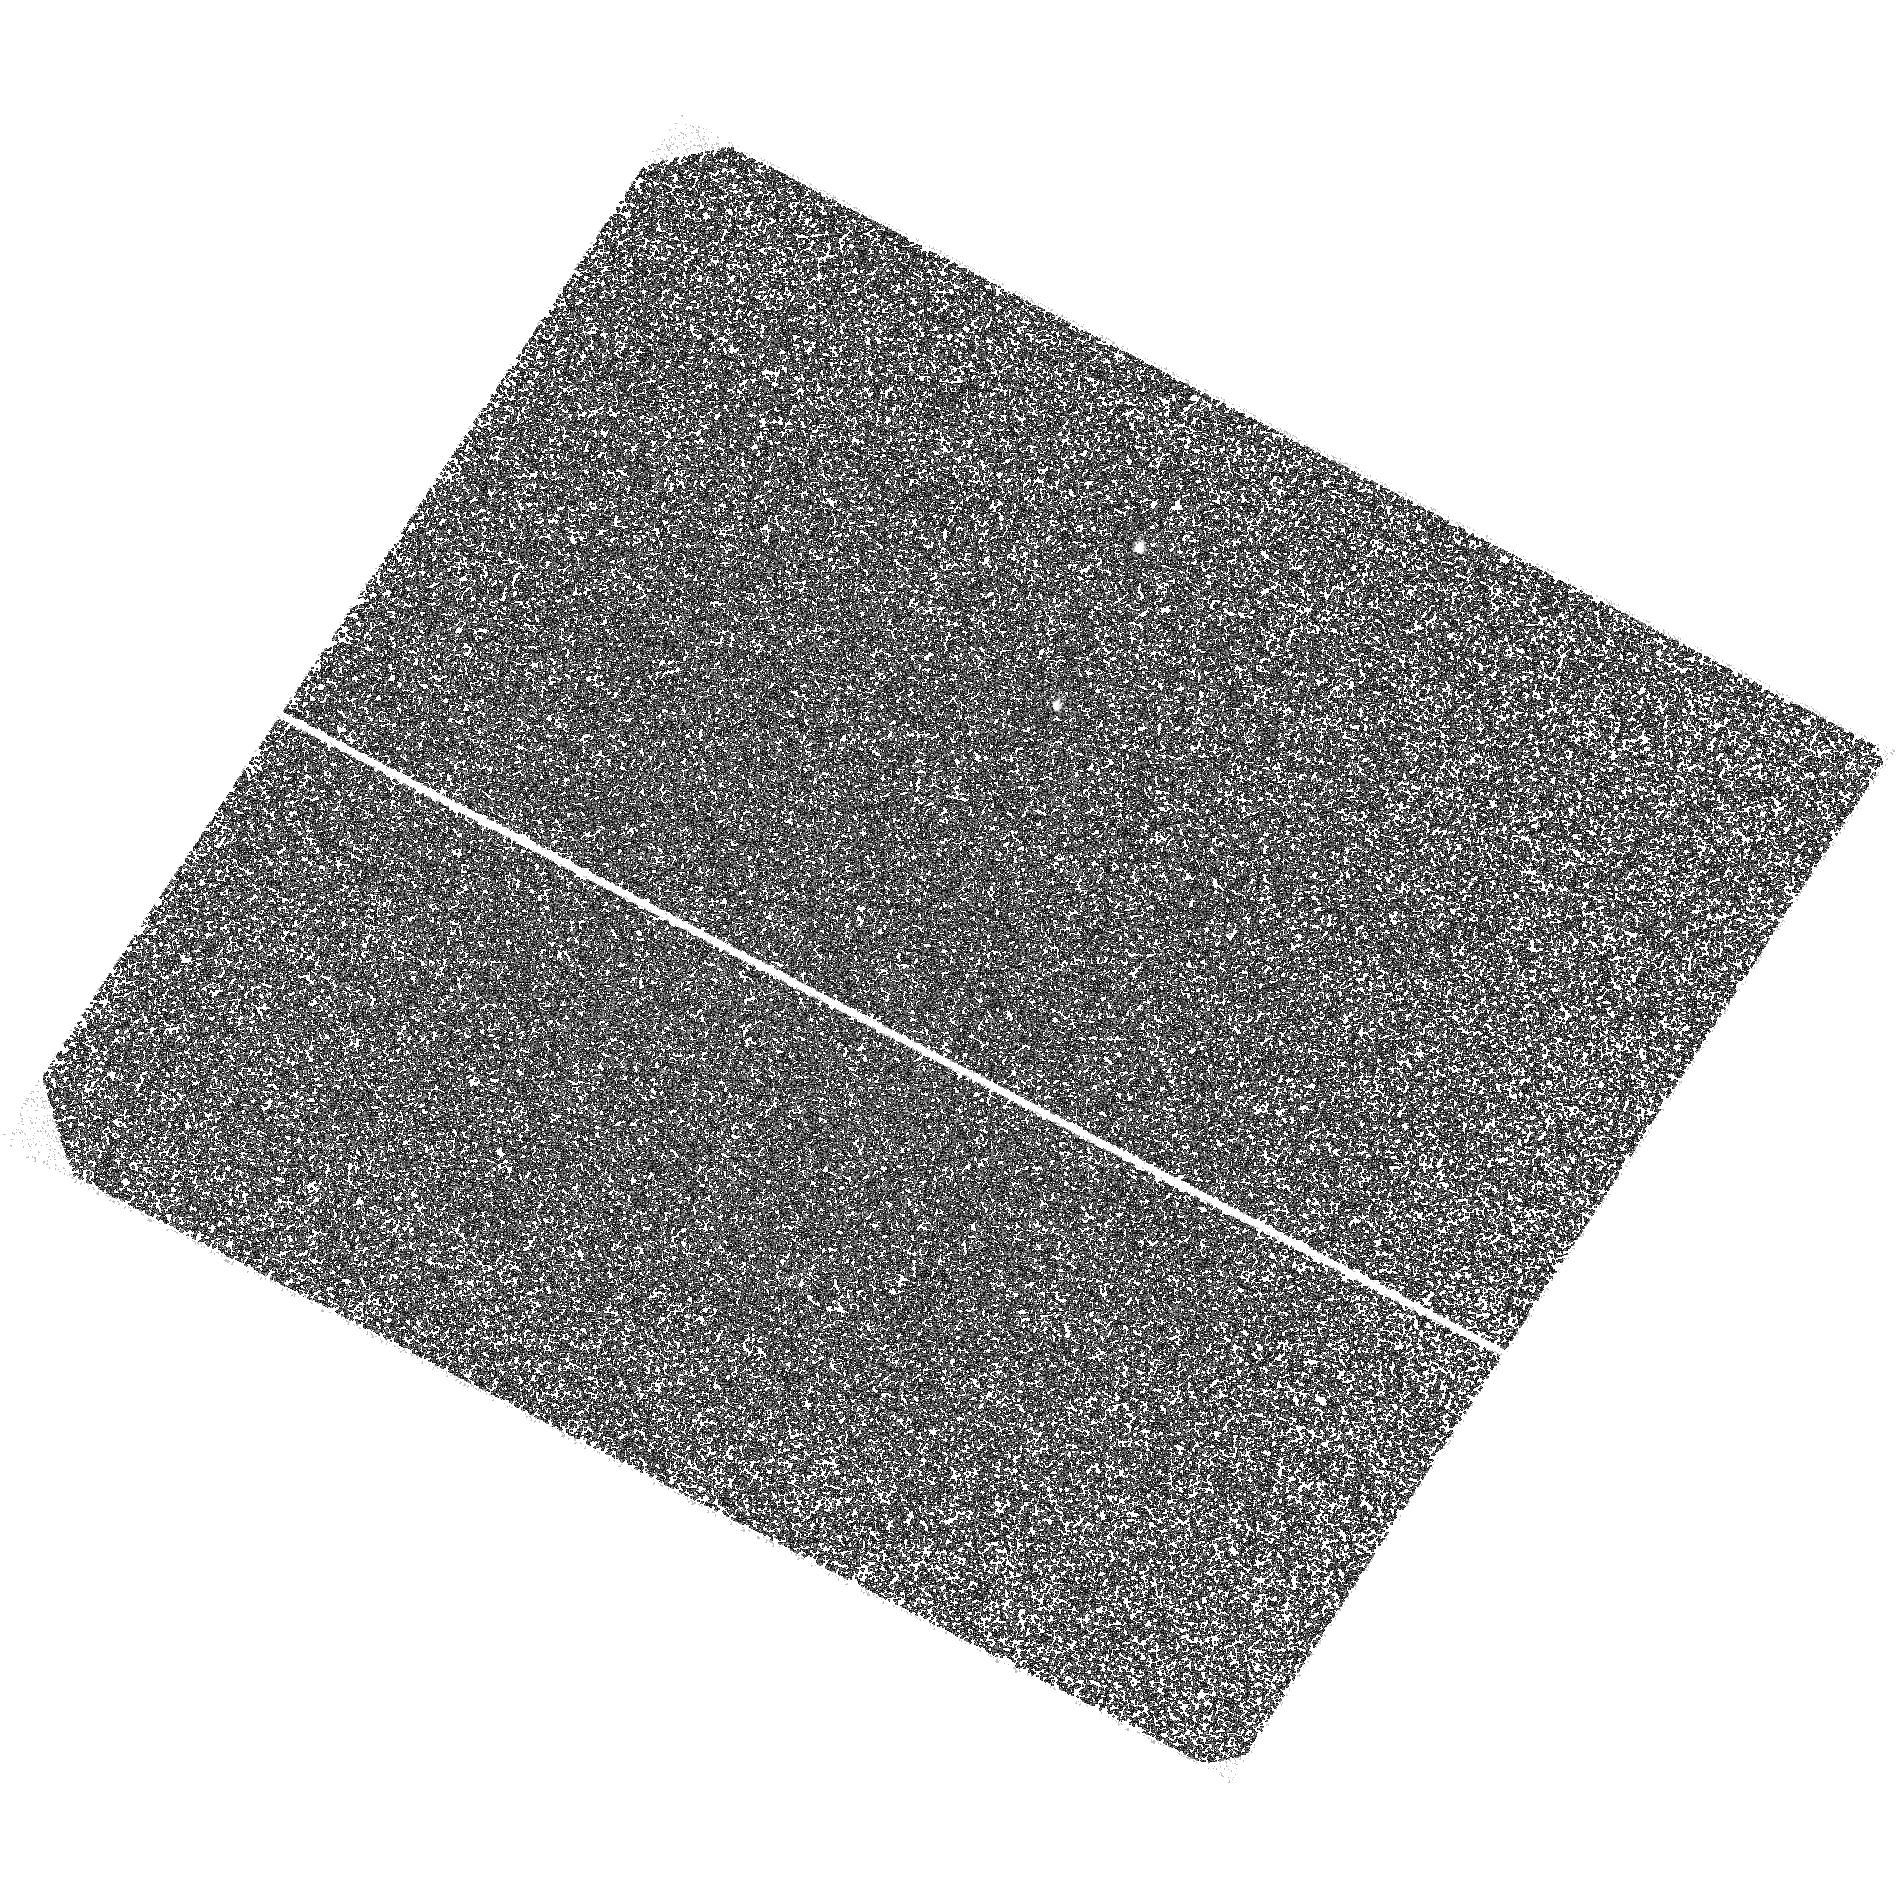
Target: PSR1055-52
Instrument: ACS/SBC
Filter: F140LP
Exposure: 1.5 h
Observation ID: hst_11154_02_acs_sbc_f140lp_ja0z02

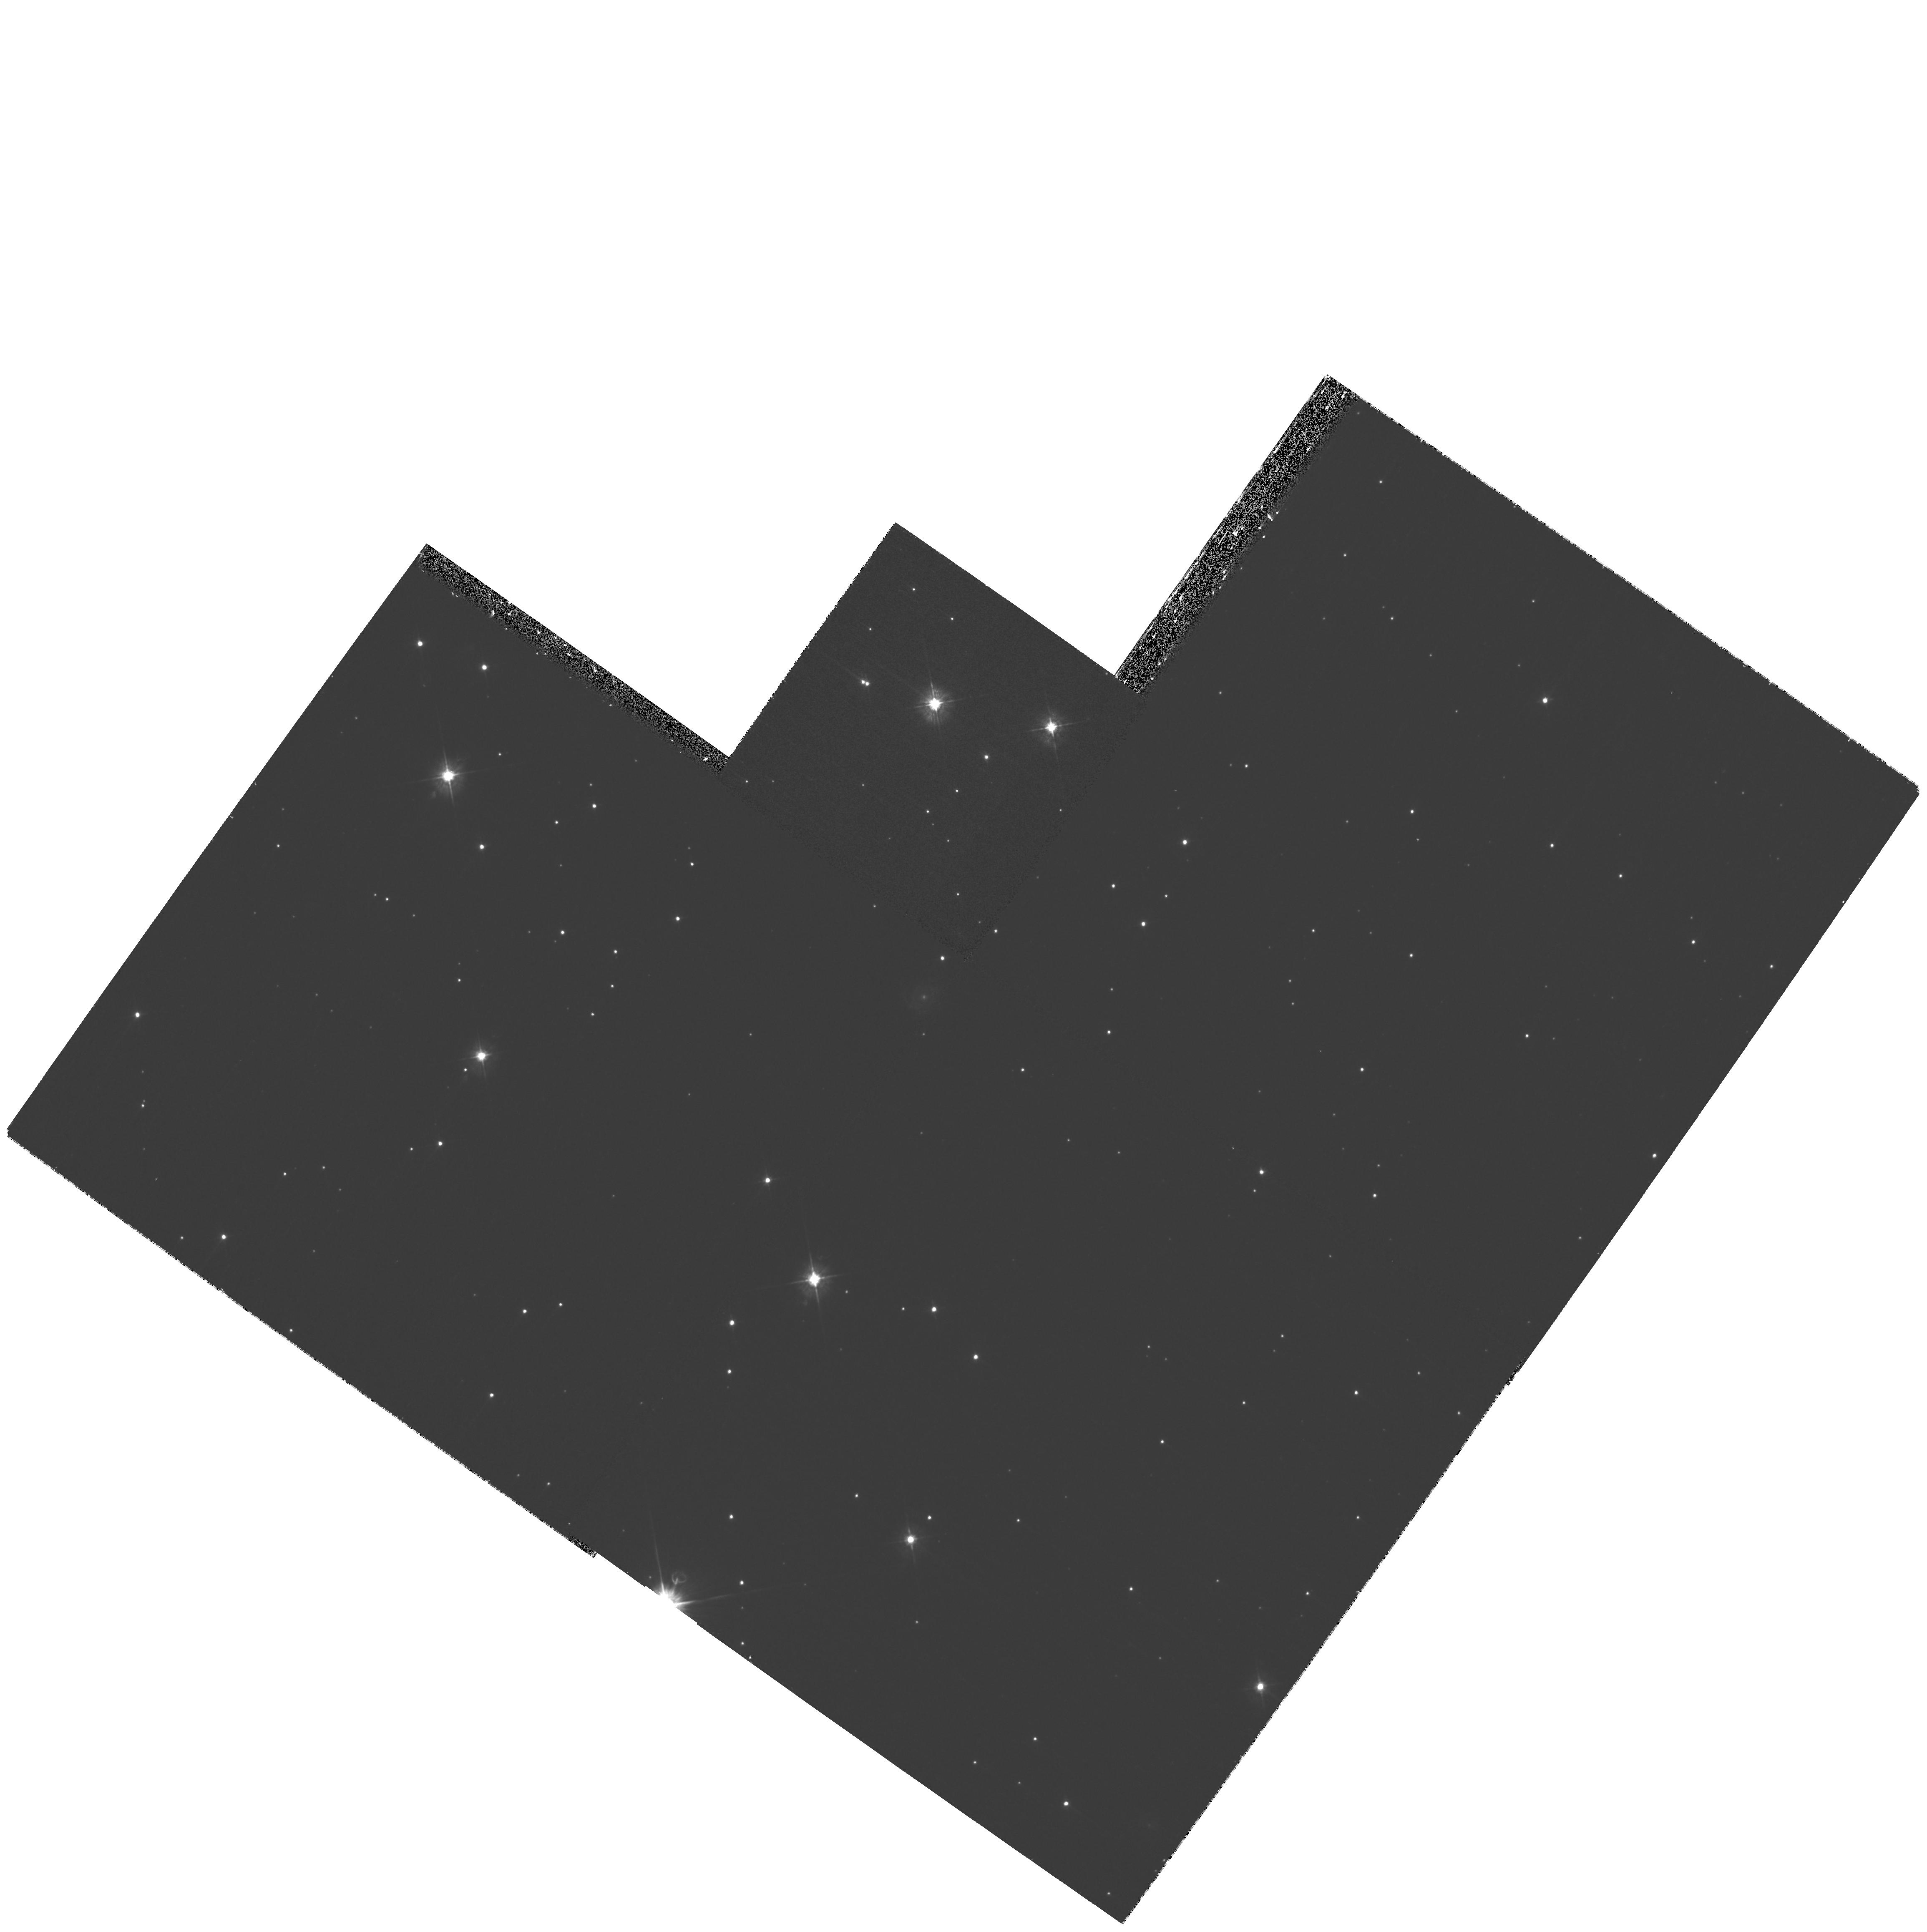
Target: PSR1055-52
Instrument: WFPC2/PC
Filter: F450W
Exposure: 30 min
Observation ID: hst_11154_01_wfpc2_pc_f450w_ua0z01

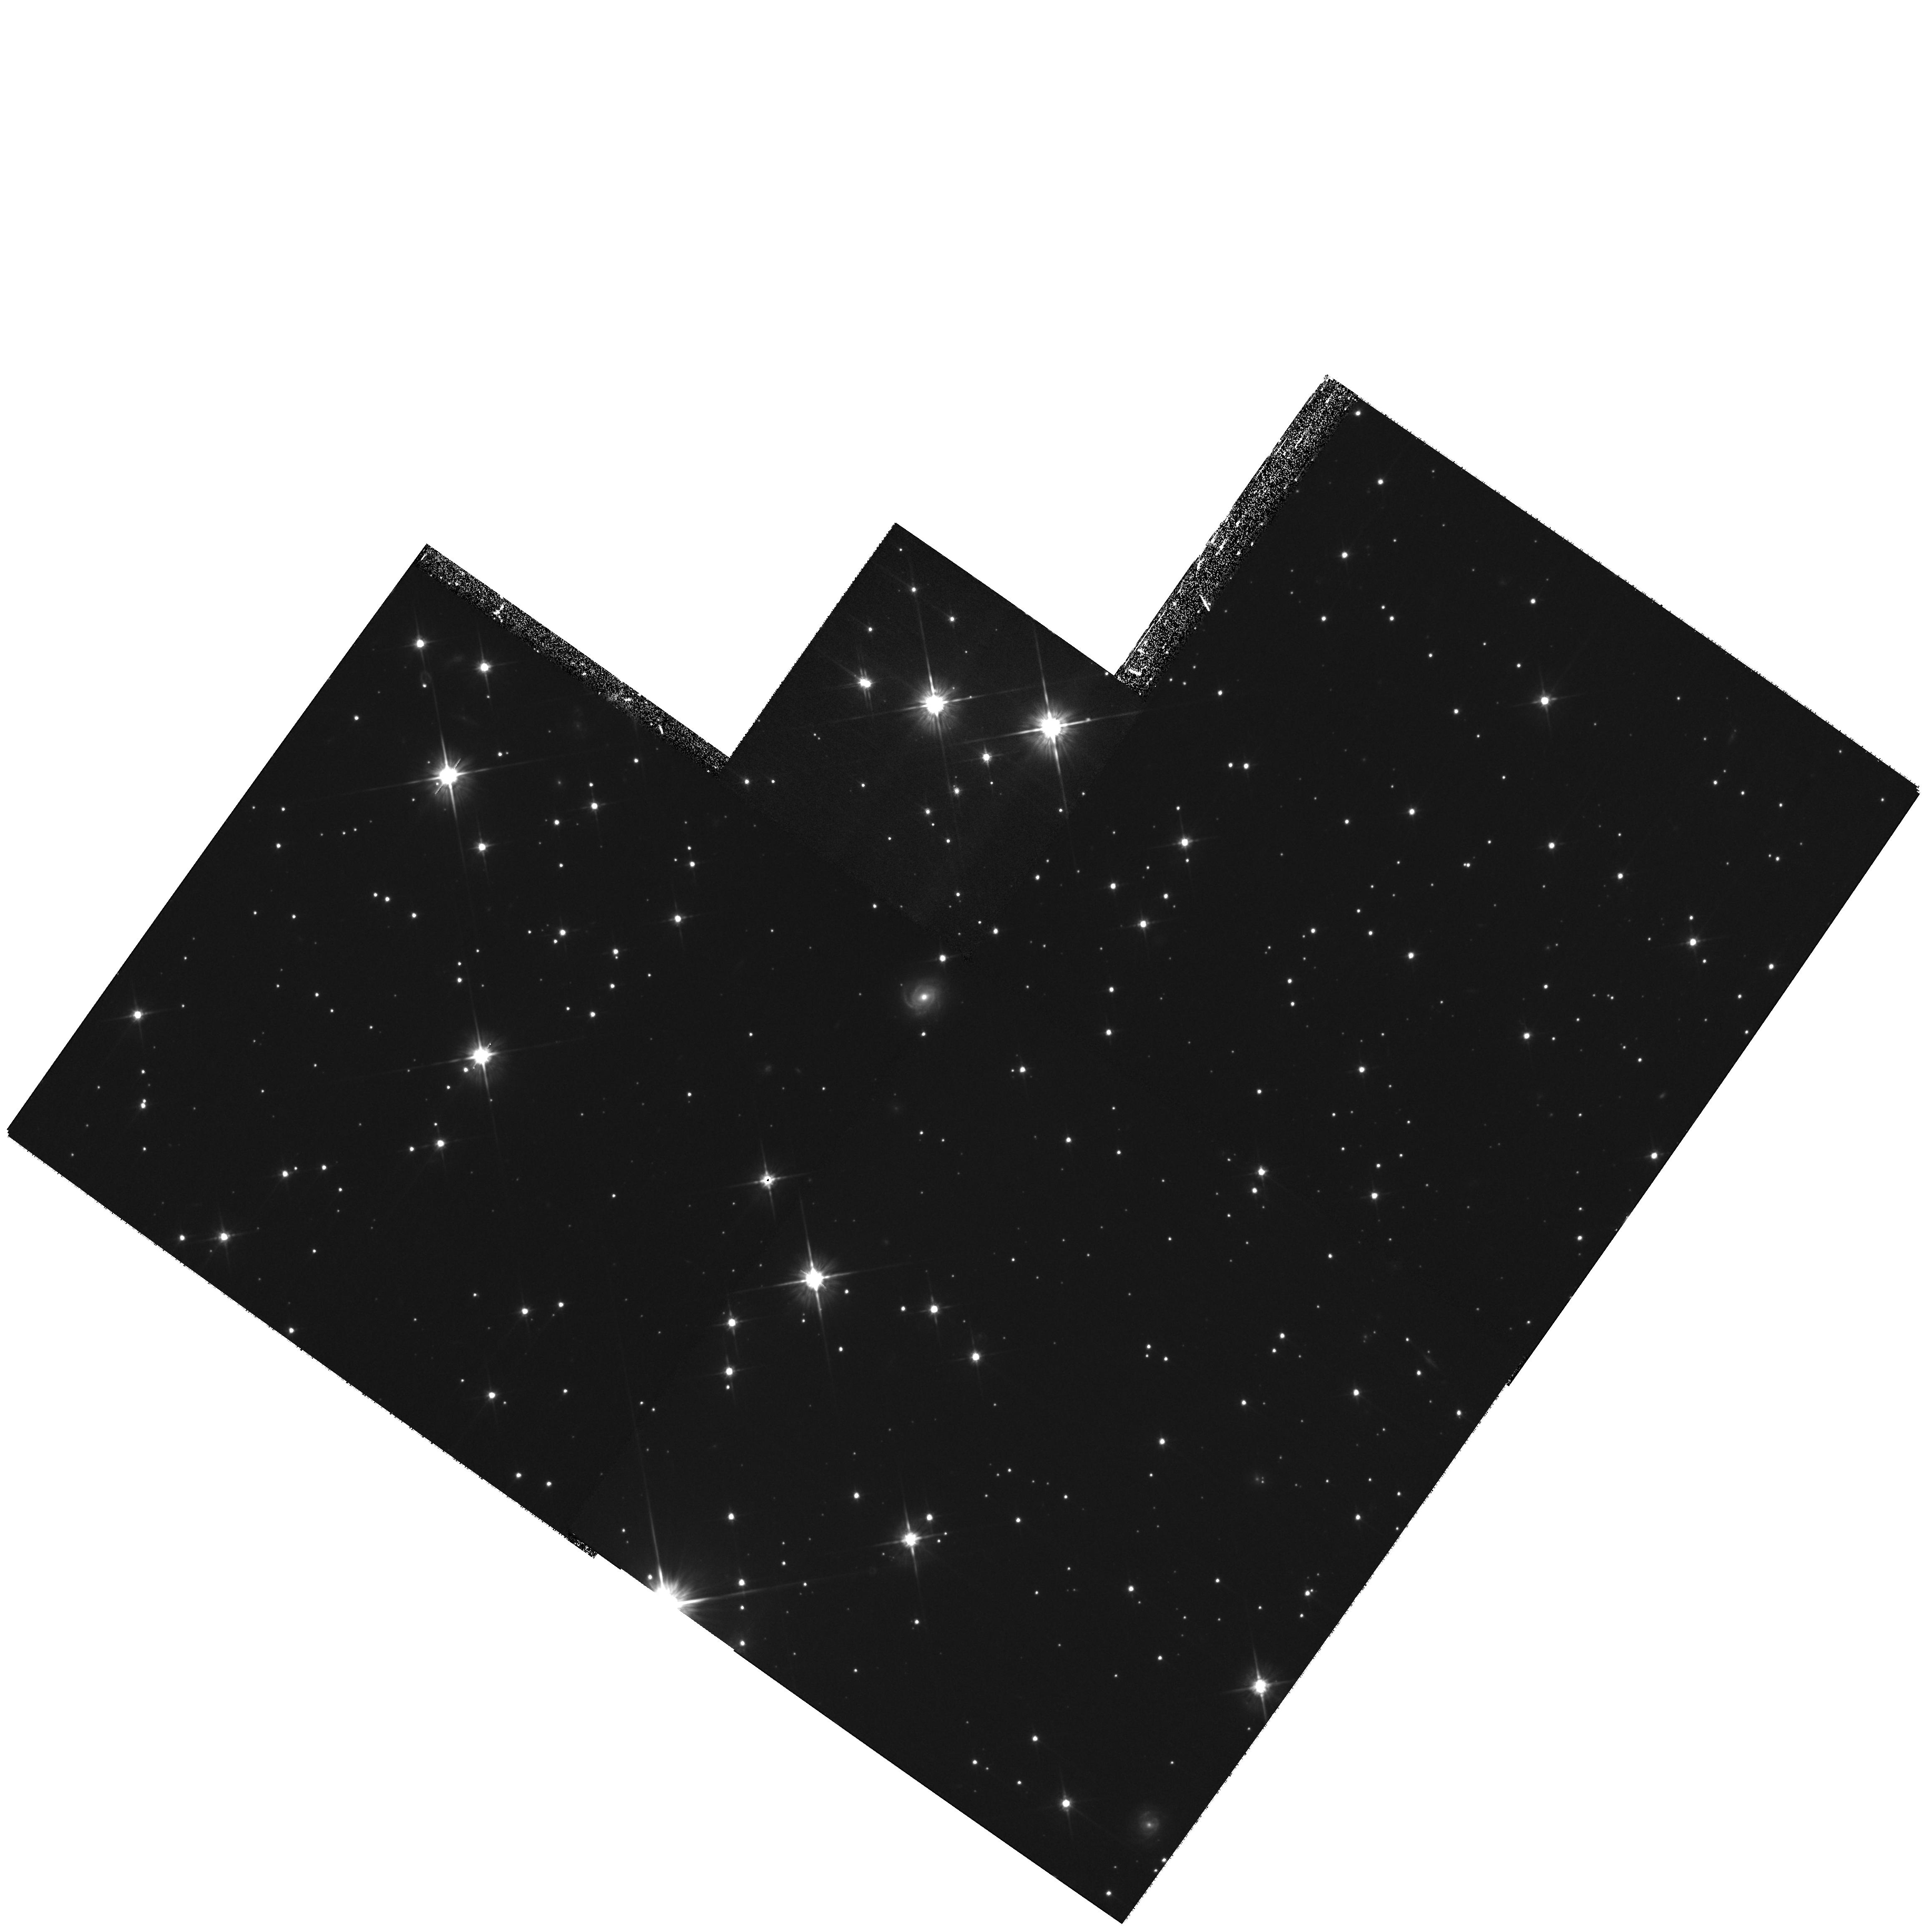
Target: PSR1055-52
Instrument: WFPC2/PC
Filter: F702W
Exposure: 1 h
Observation ID: hst_11154_01_wfpc2_pc_f702w_ua0z01

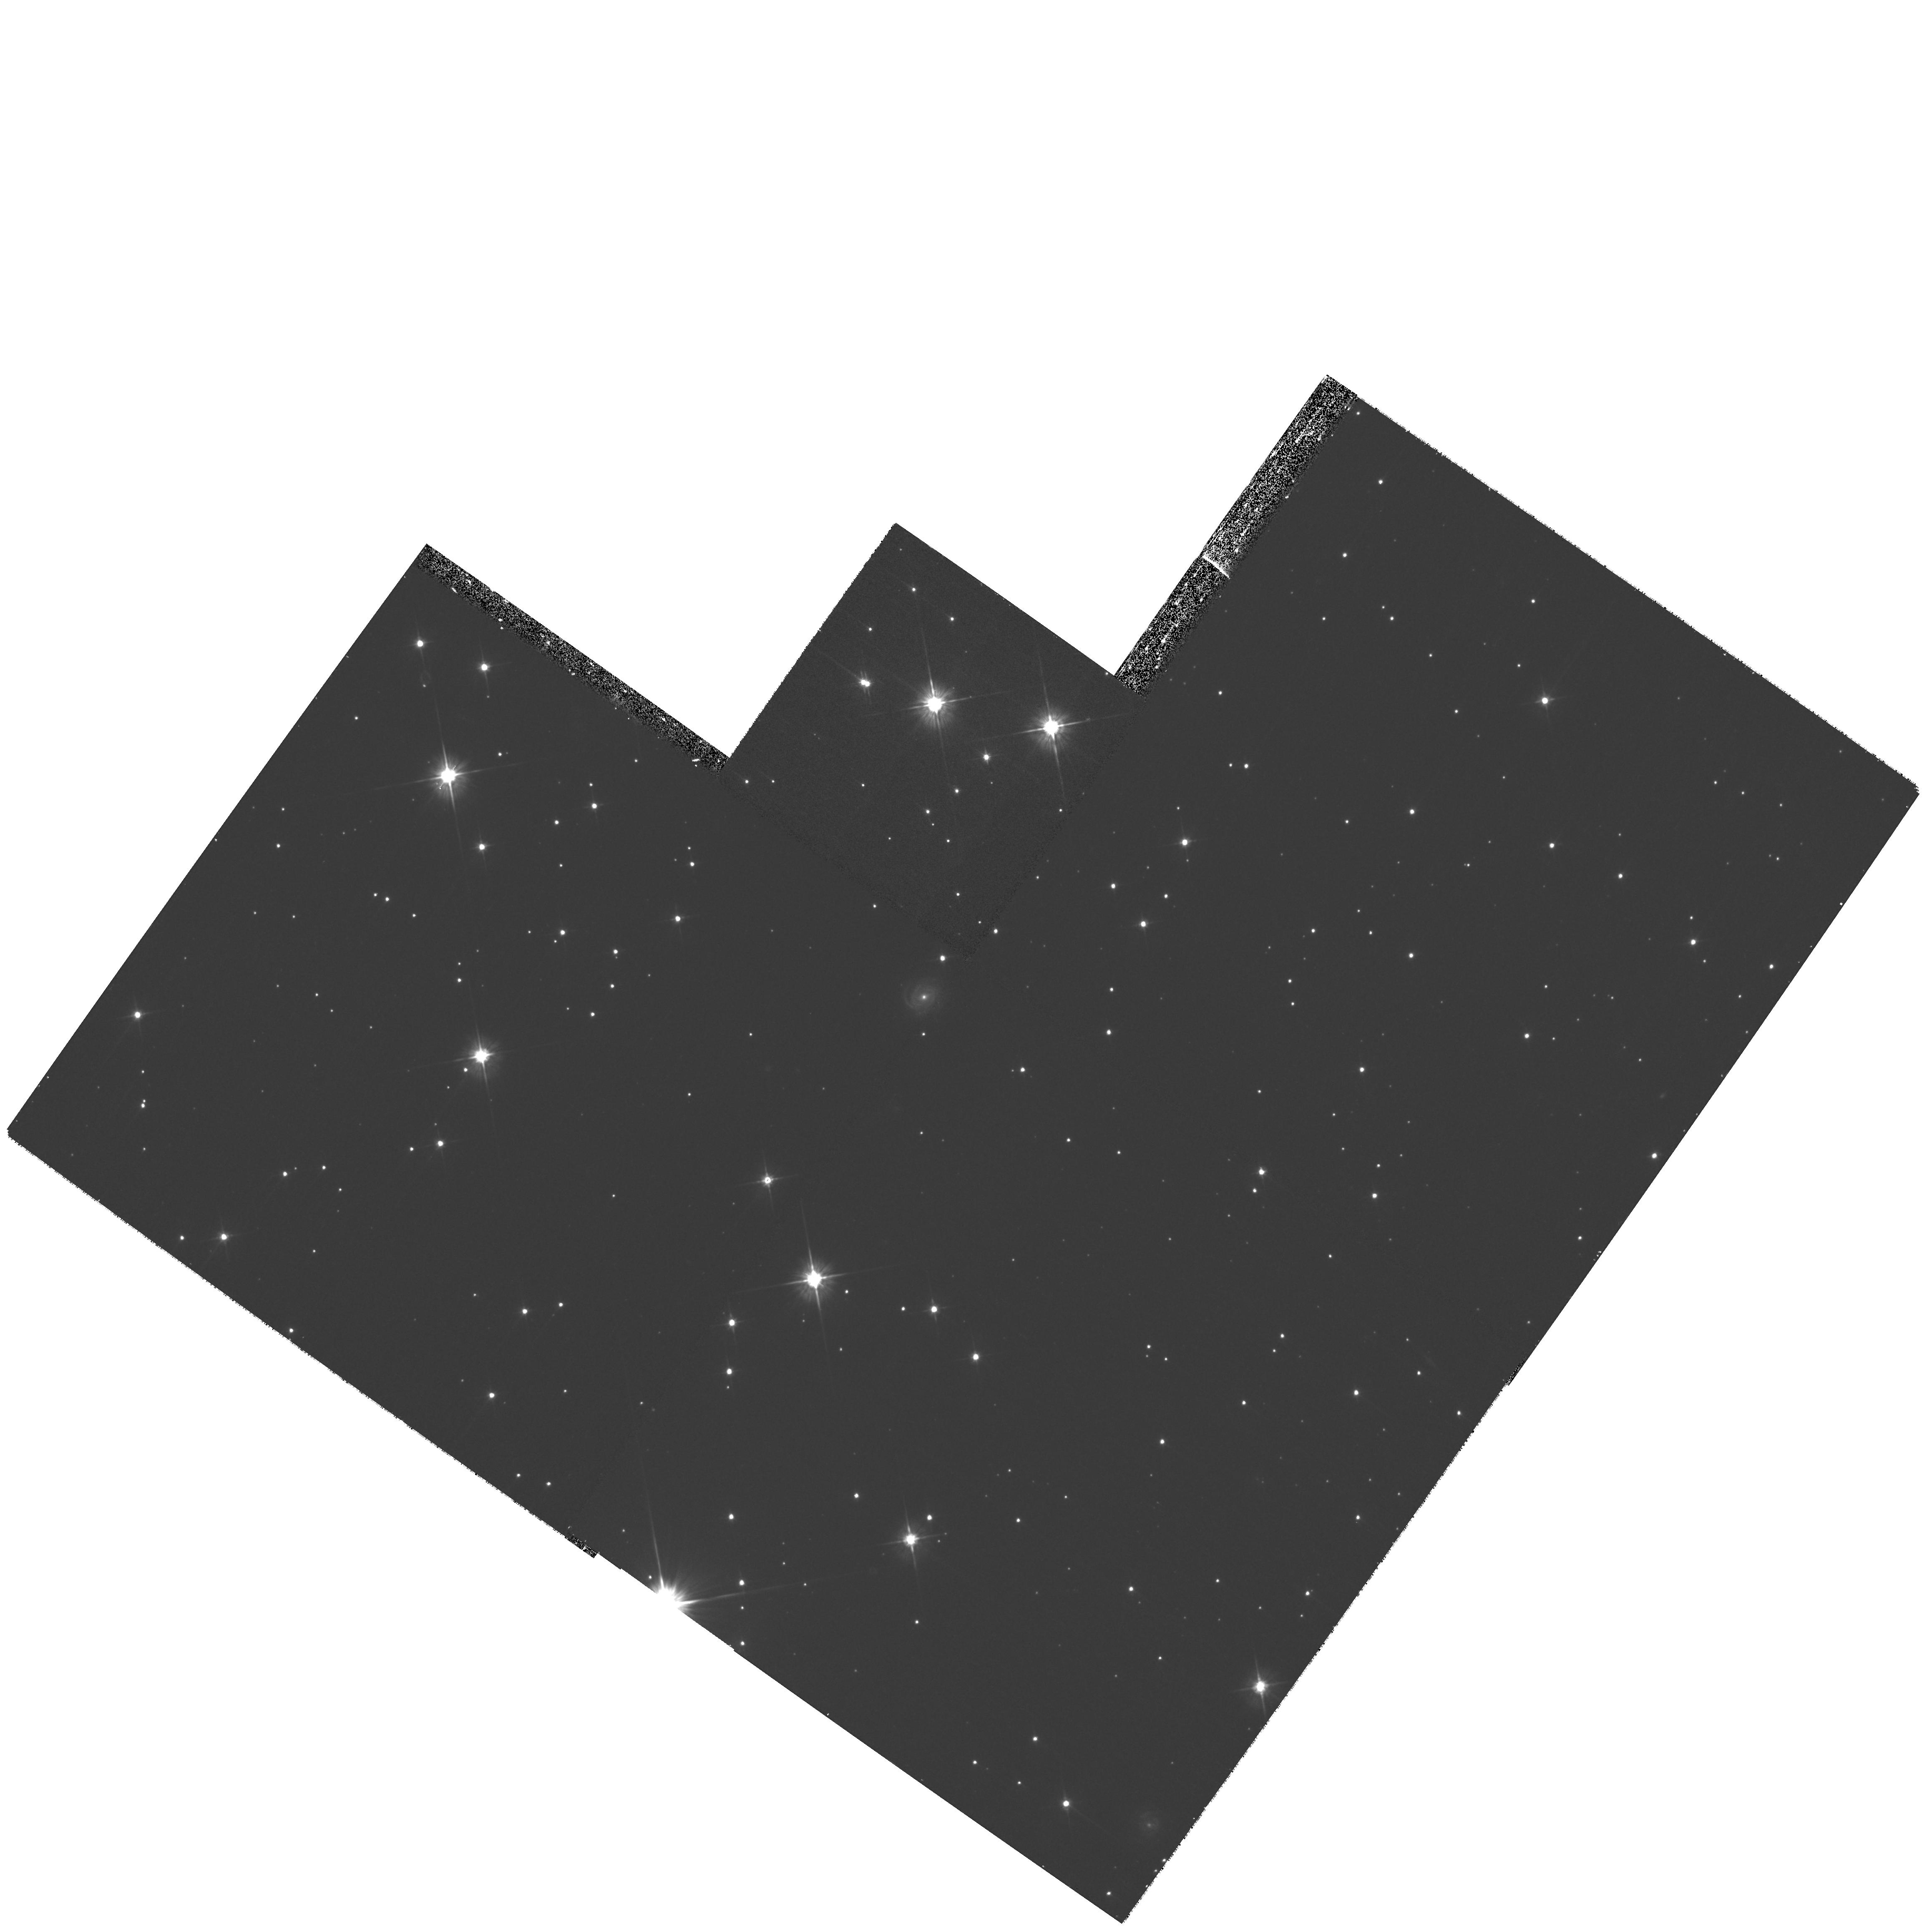
Target: PSR1055-52
Instrument: WFPC2/PC
Filter: F555W
Exposure: 30 min
Observation ID: hst_11154_01_wfpc2_pc_f555w_ua0z01

Optical-UV Spectrum of the Middle-aged Pulsar B1055-52 (PI: Pavlov, George G.)

The middle-aged radio, X-ray and gamma-ray pulsar B1055-52 is one of the few pulsars that allow a multiwavelength study of pulsar radiation. An optical counterpart of the pulsar has been detected with the HST FOC, but it was observed in only one filter (F342W, m=24.9). To understand the nature of the pulsar radiation, its spectrum must be measured in a broad wavelegth range. We propose imaging observations of the pulsar's counterpart with WFPC2 in the red part of the spectrum and ACS/SBC in the UV part to measure the broadband spectral distribution, compare it with the X-ray spectrum, and investigate the thermal and magnetospheric components of the pulsar's radiation.